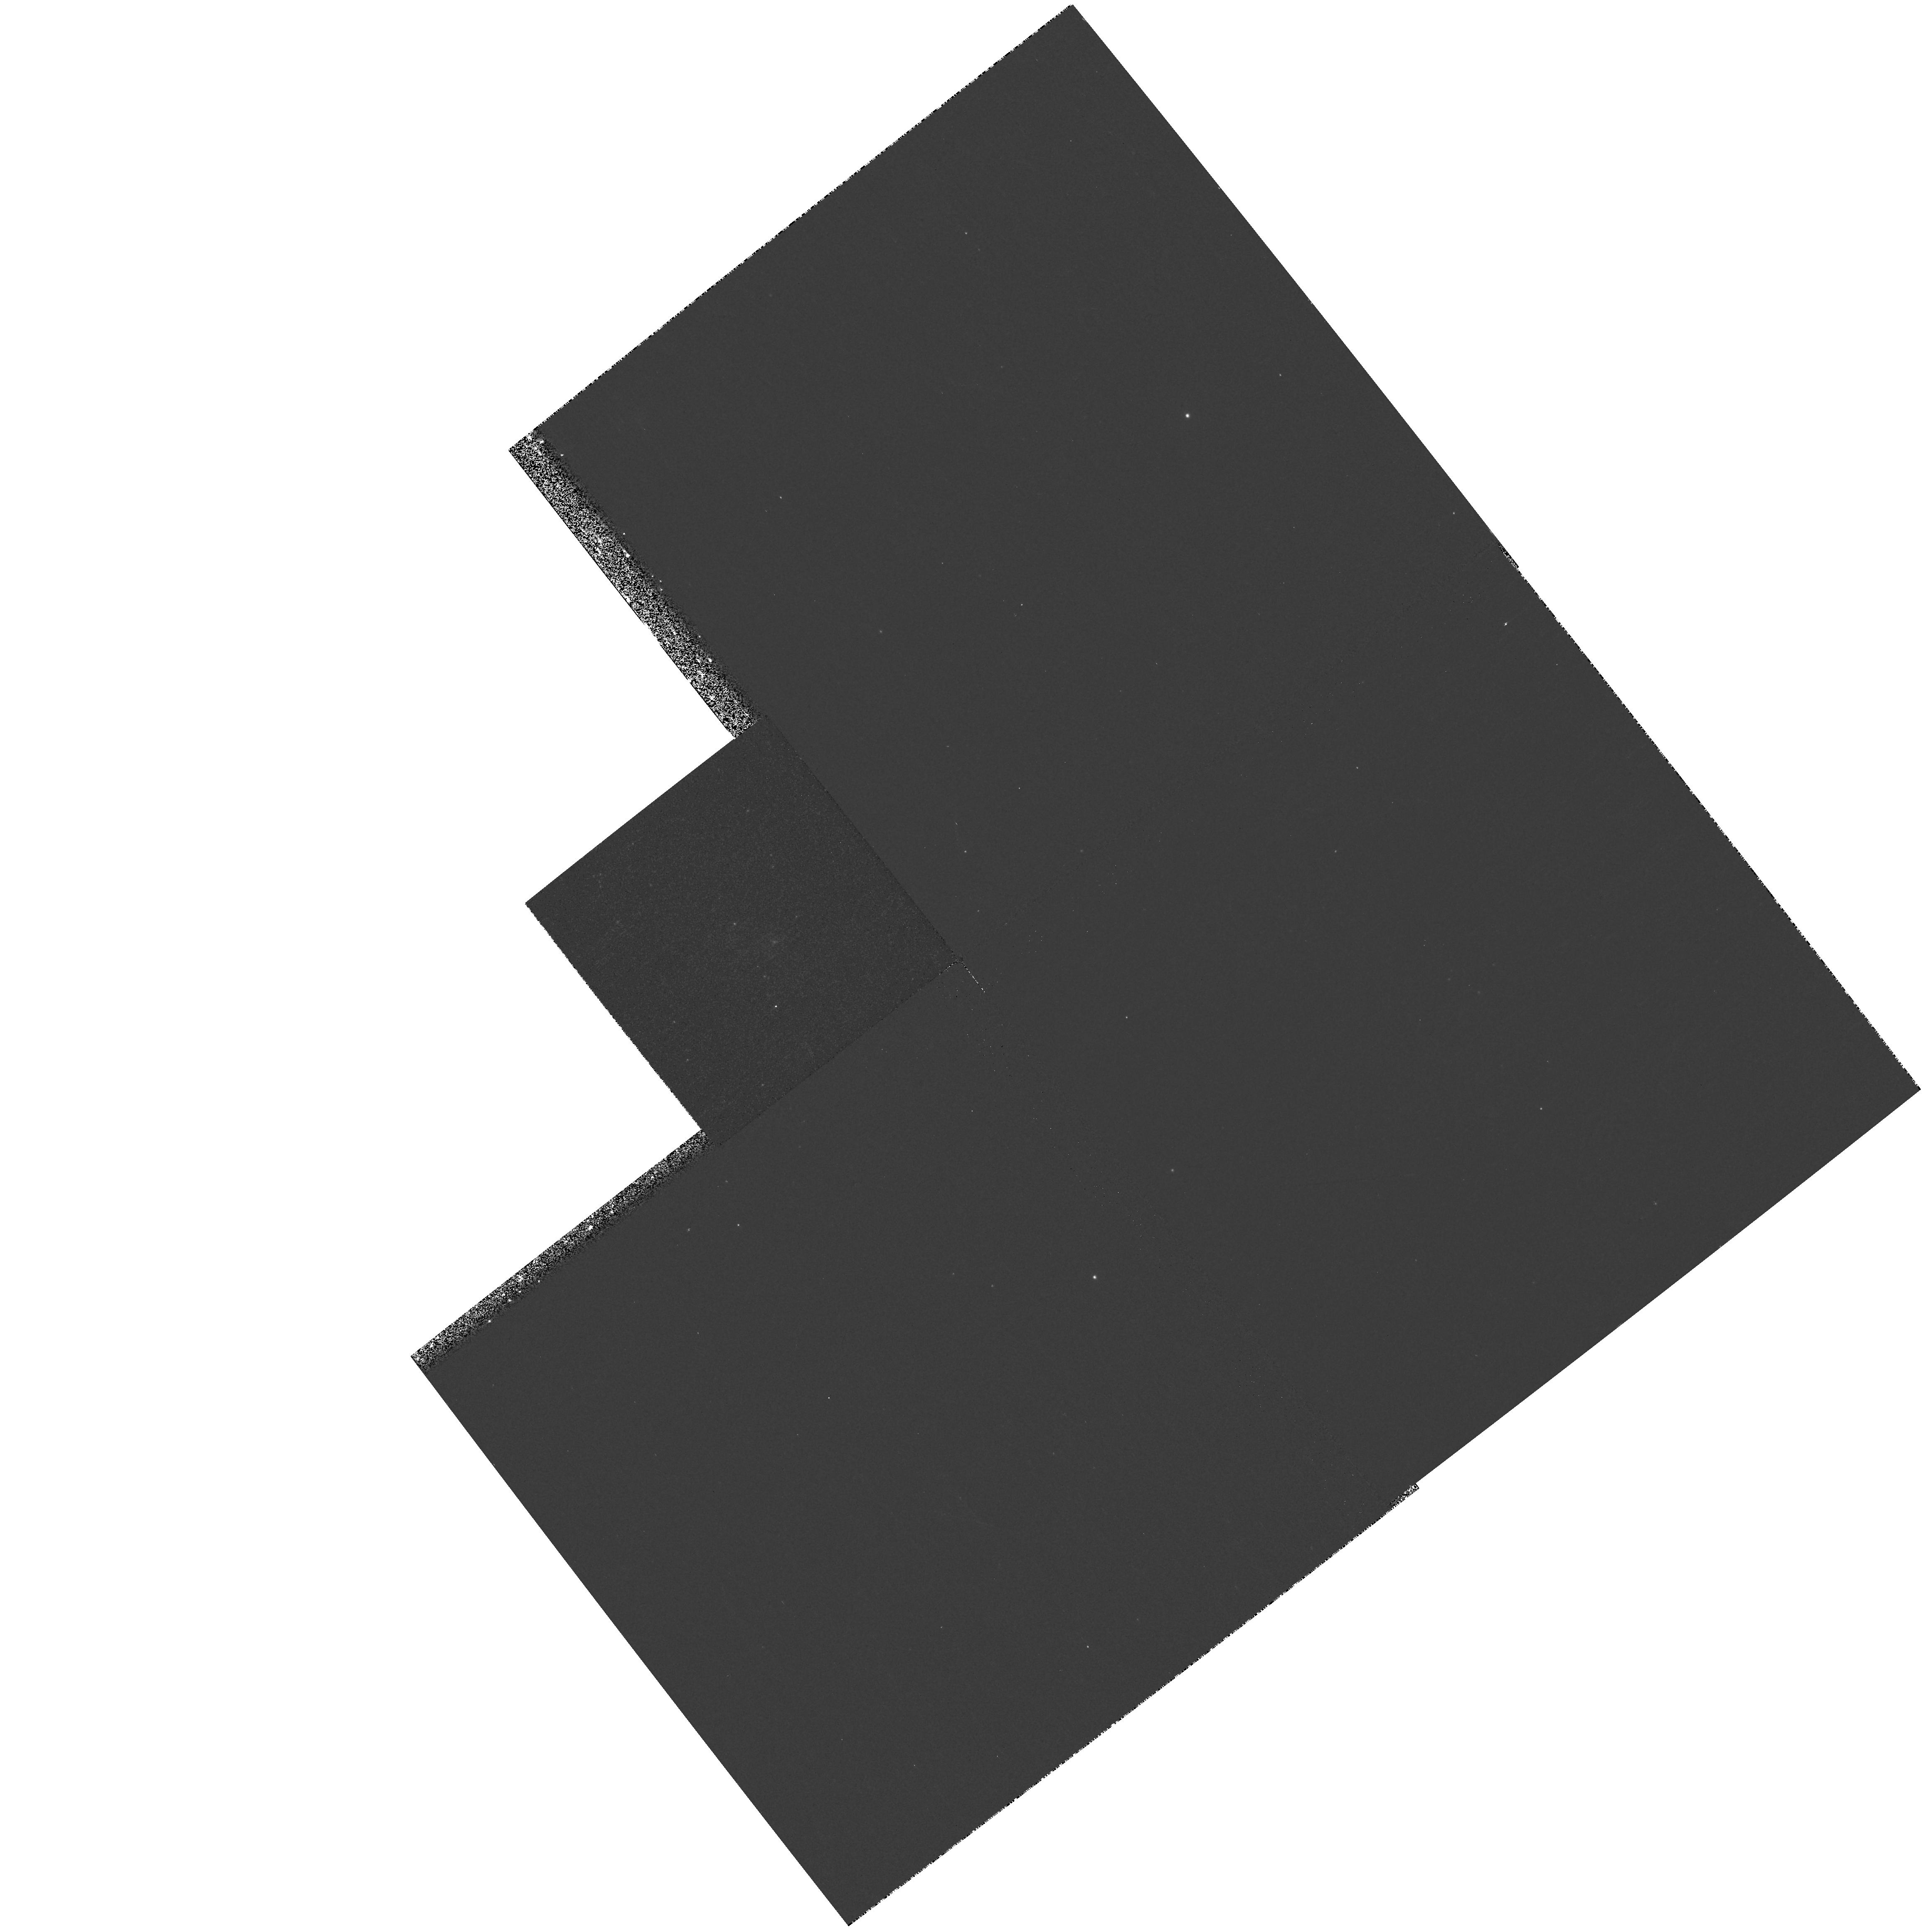
Target: NGC2363-V1. Instrument: WFPC2/PC. Filter: F1042M. Exposure: 13 min. Observation ID: hst_8781_04_wfpc2_pc_f1042m_u63u04

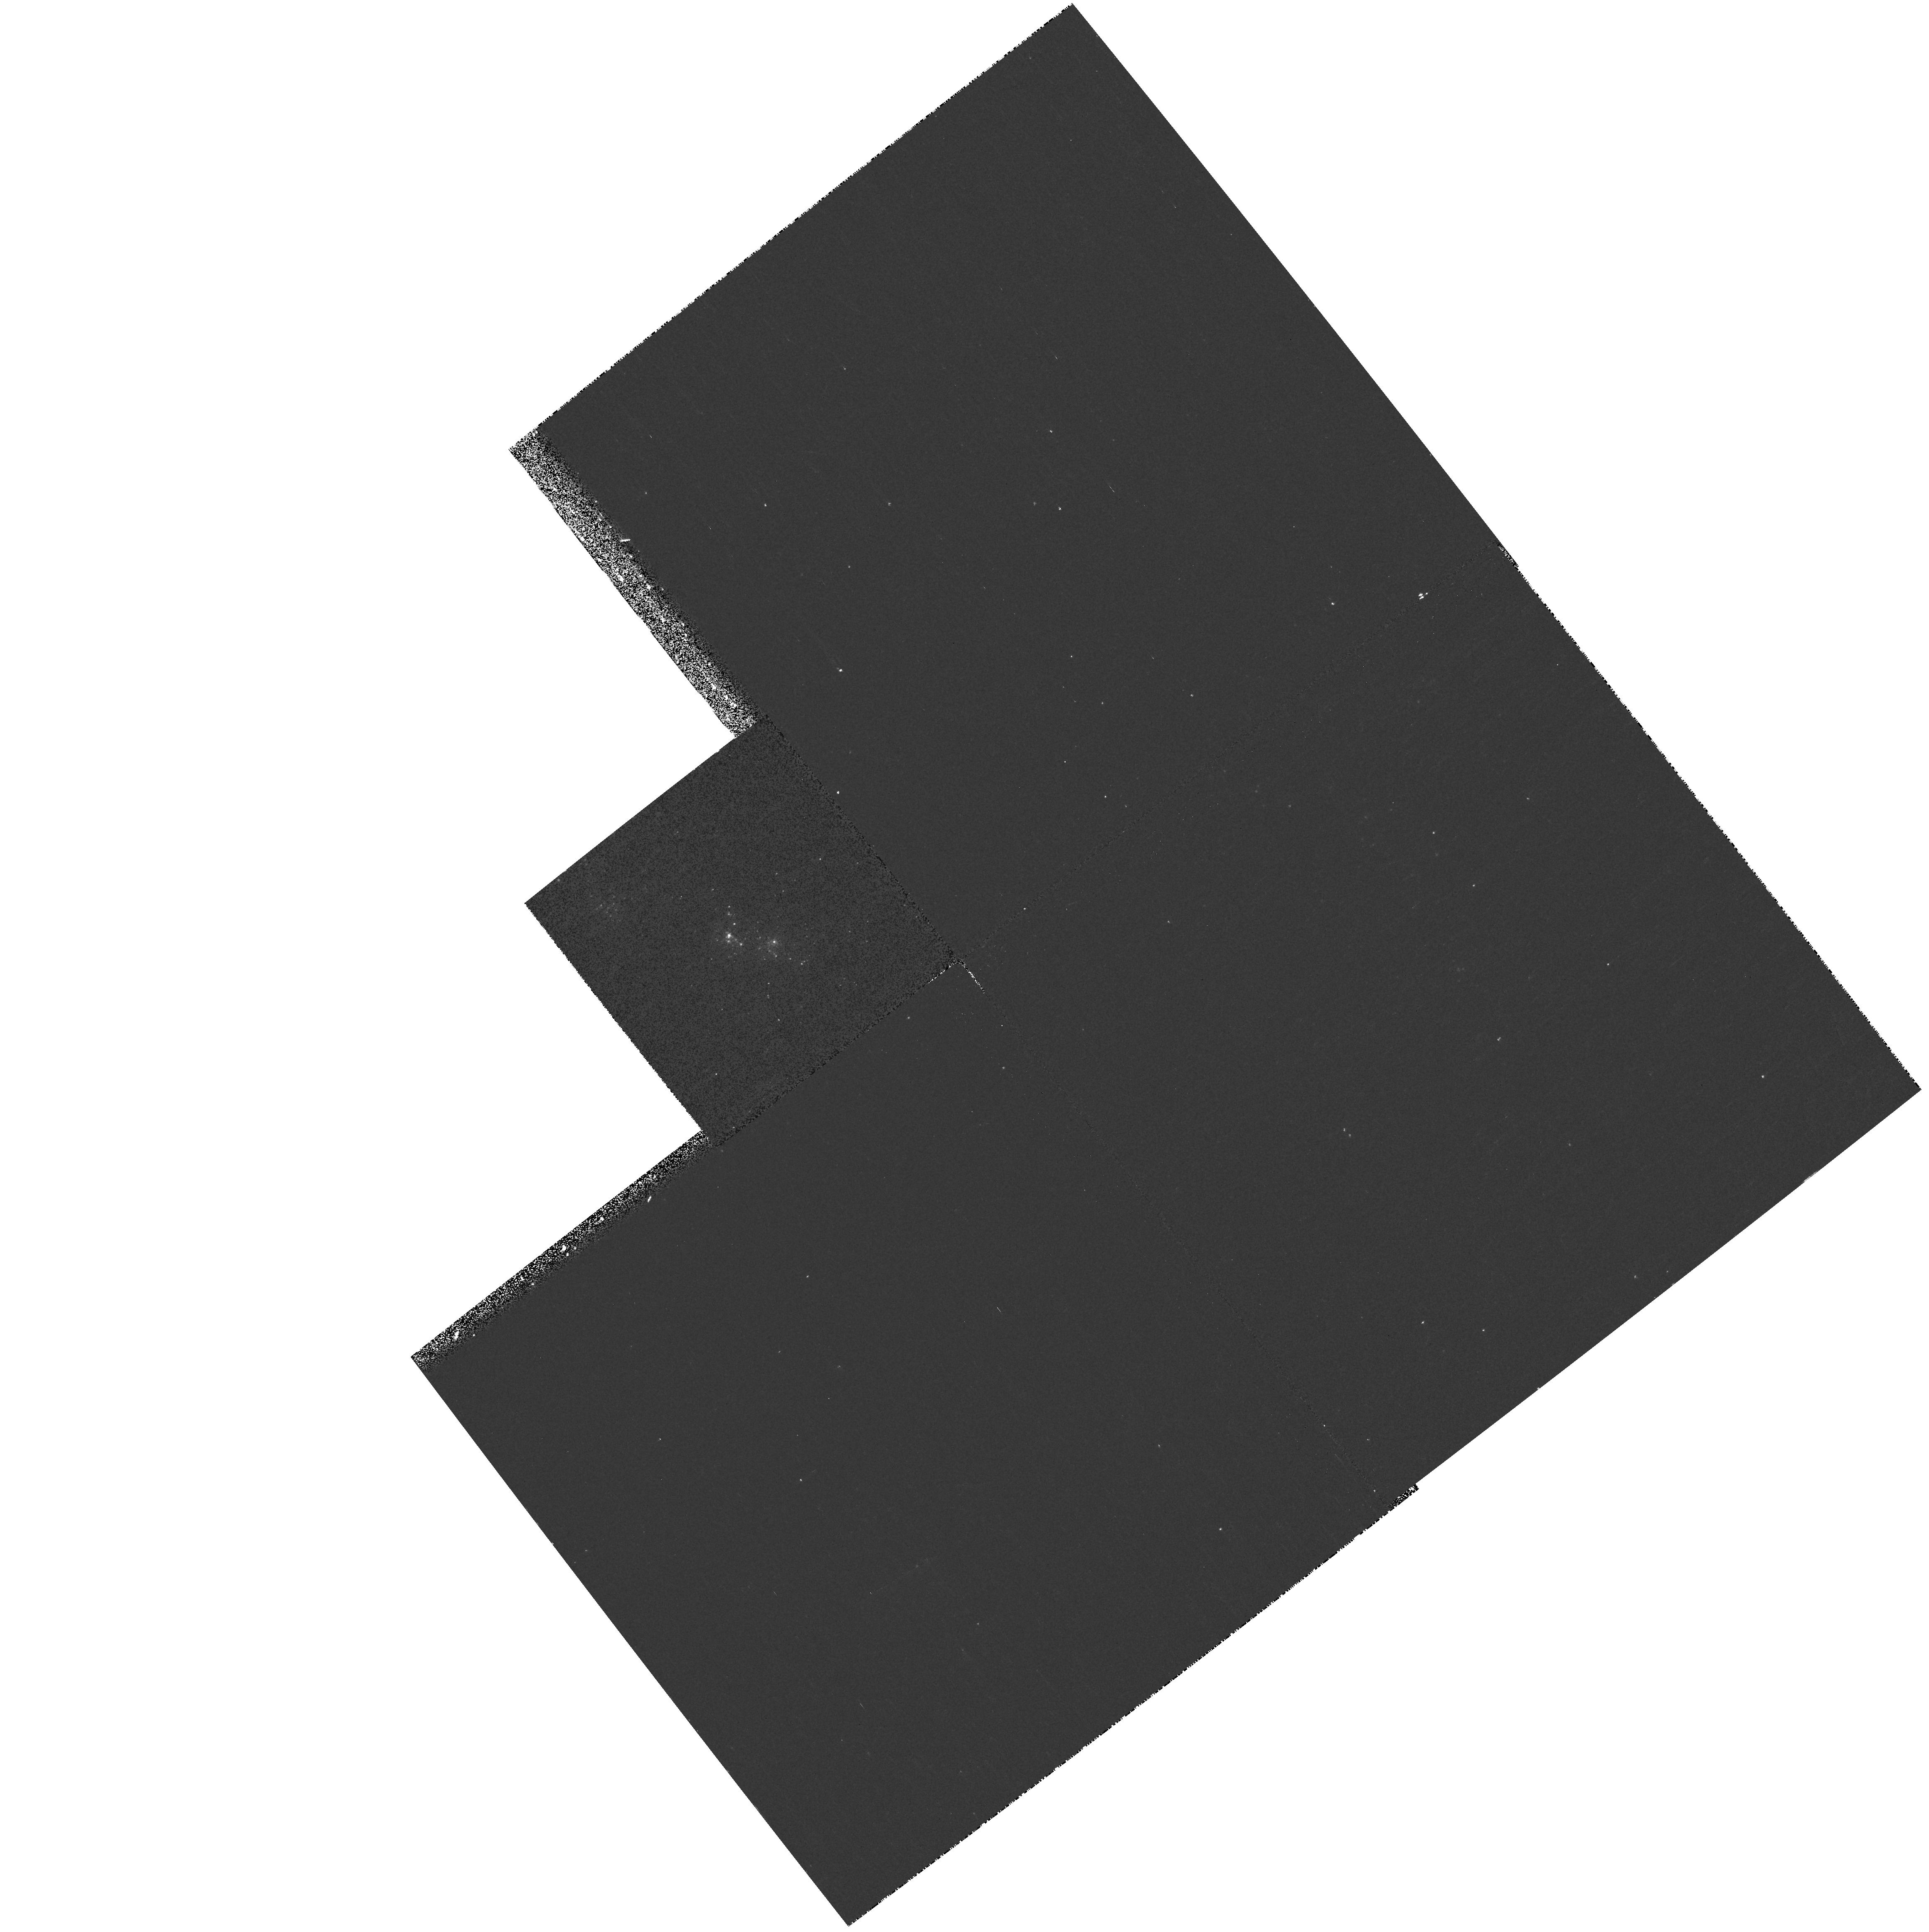
Target: NGC2363-V1. Instrument: WFPC2/PC. Filter: F170W. Exposure: 13 min. Observation ID: hst_8781_04_wfpc2_pc_f170w_u63u04

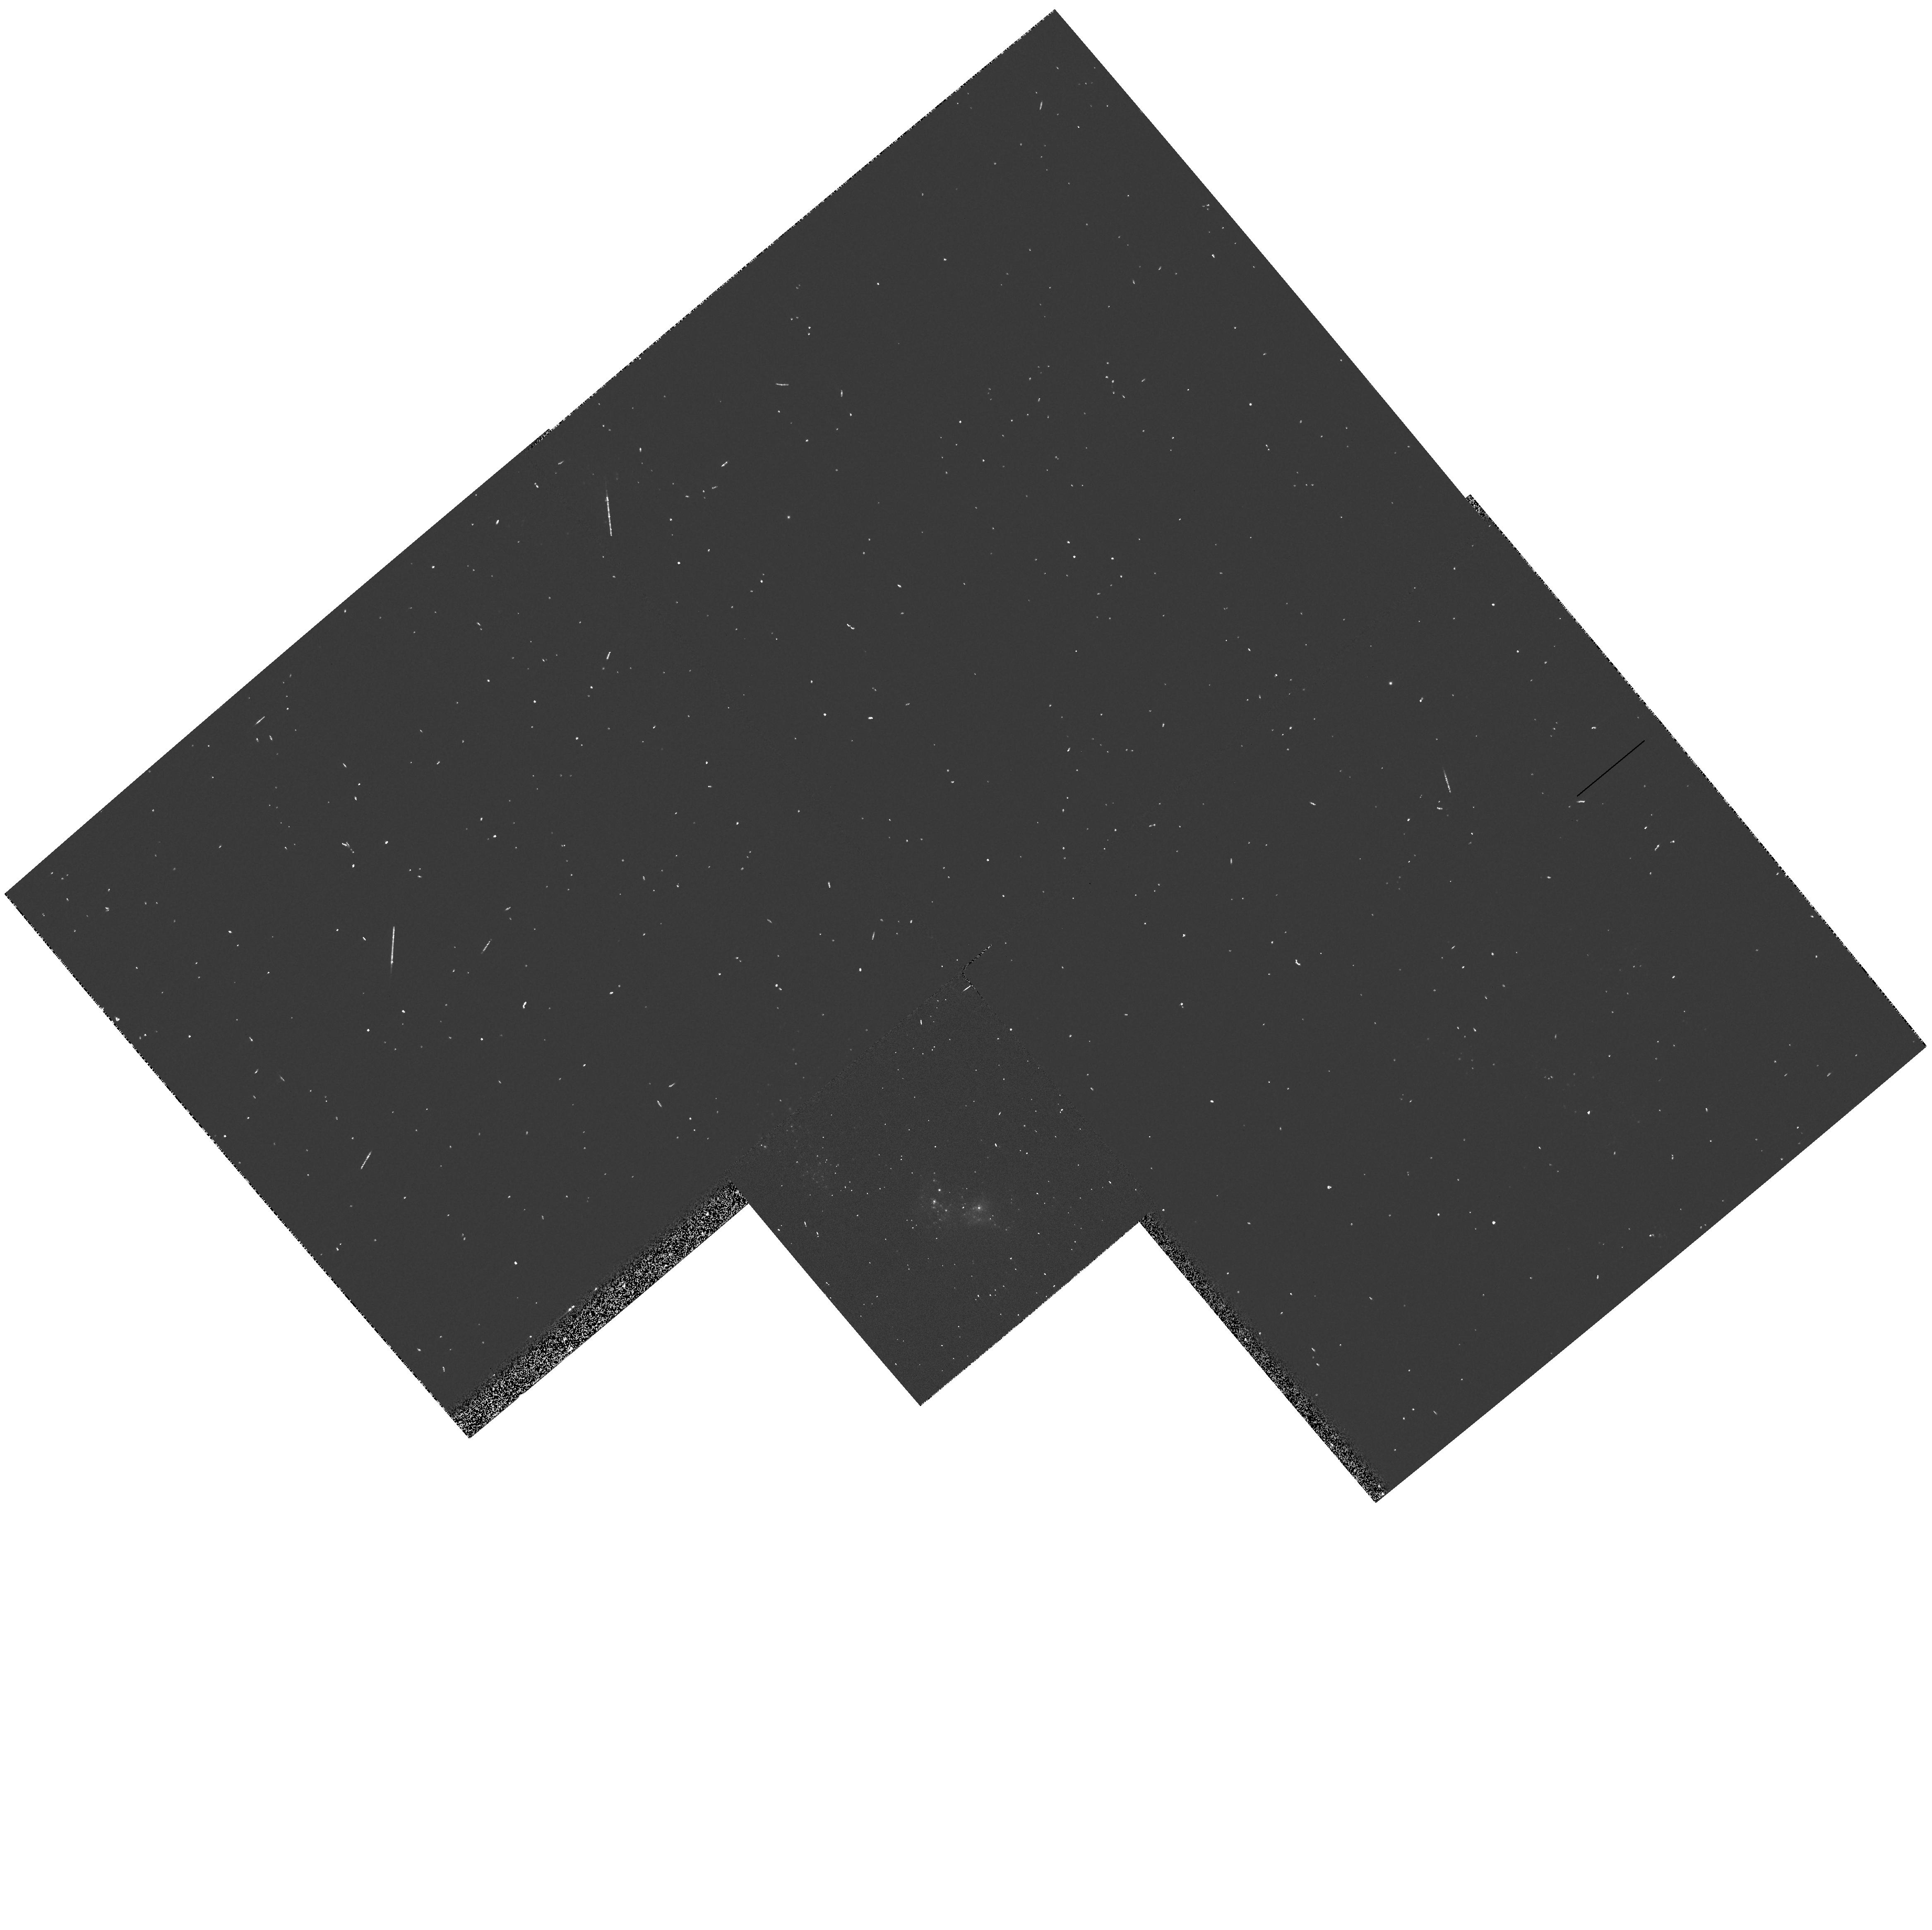
Target: NGC2363-V1. Instrument: WFPC2/PC. Filter: F336W. Exposure: 2 min. Observation ID: hst_8781_03_wfpc2_pc_f336w_u63u03

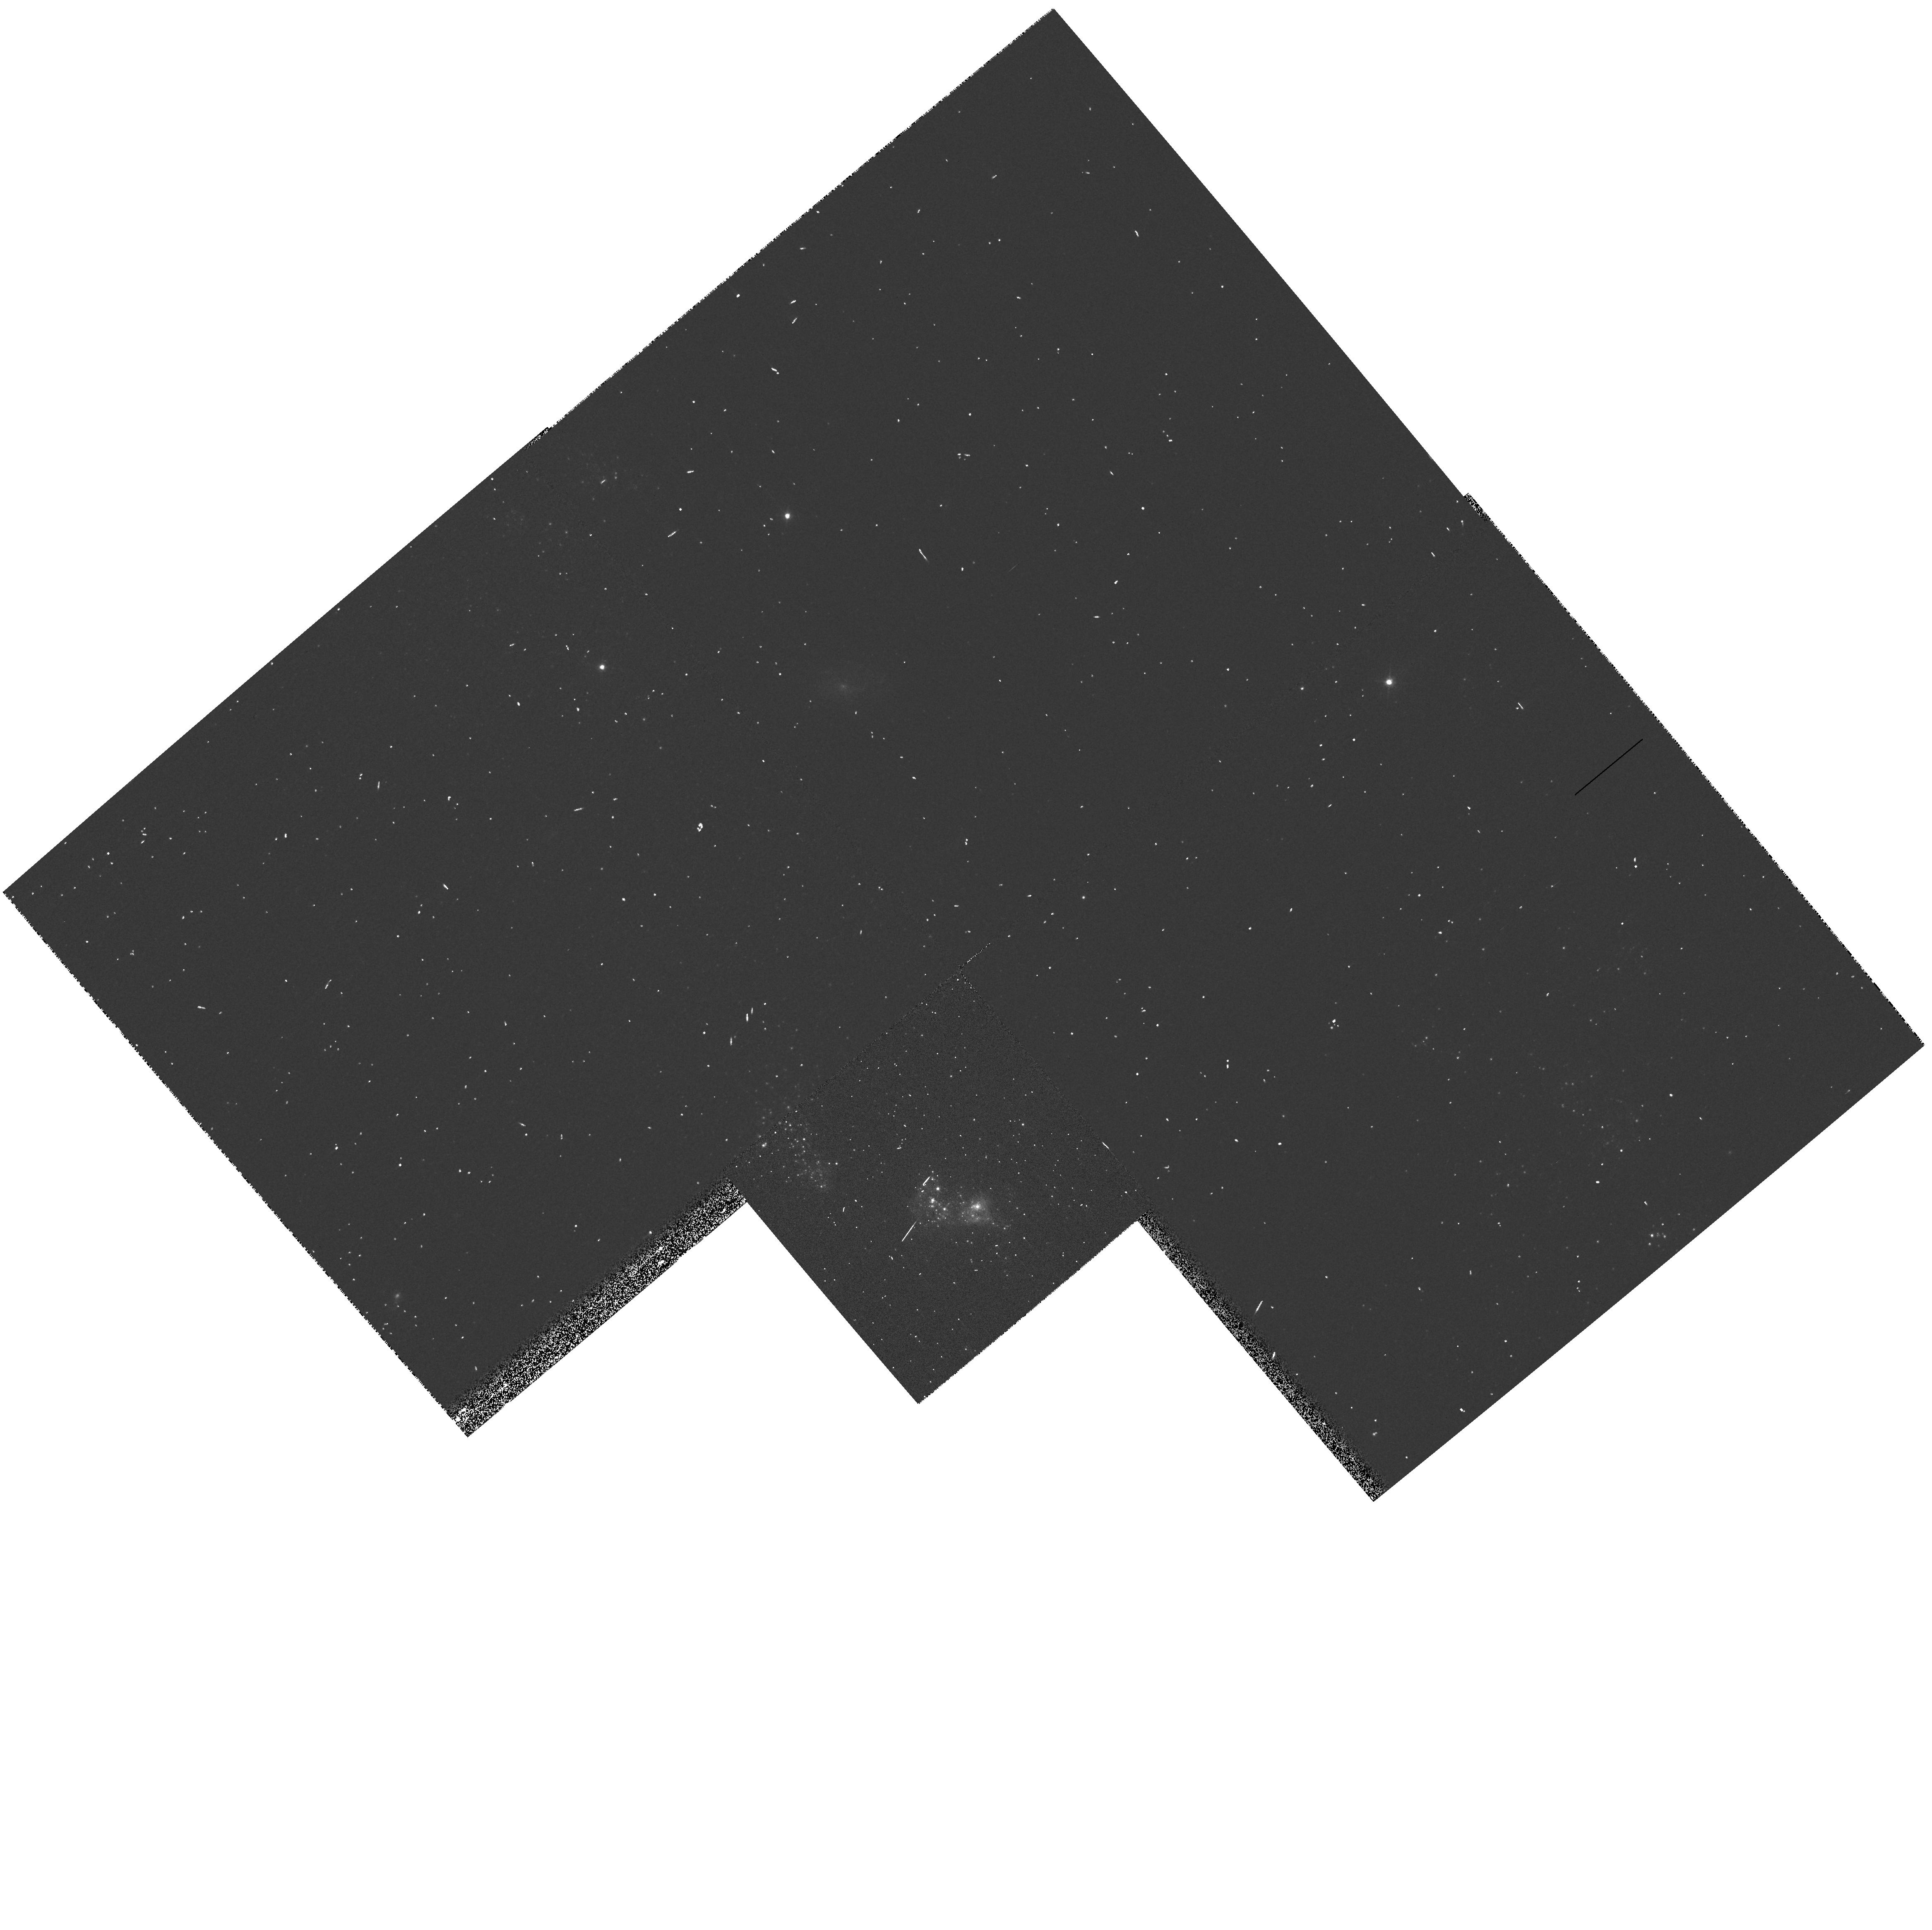
Target: NGC2363-V1. Instrument: WFPC2/PC. Filter: F547M. Exposure: 2 min. Observation ID: hst_8781_03_wfpc2_pc_f547m_u63u03

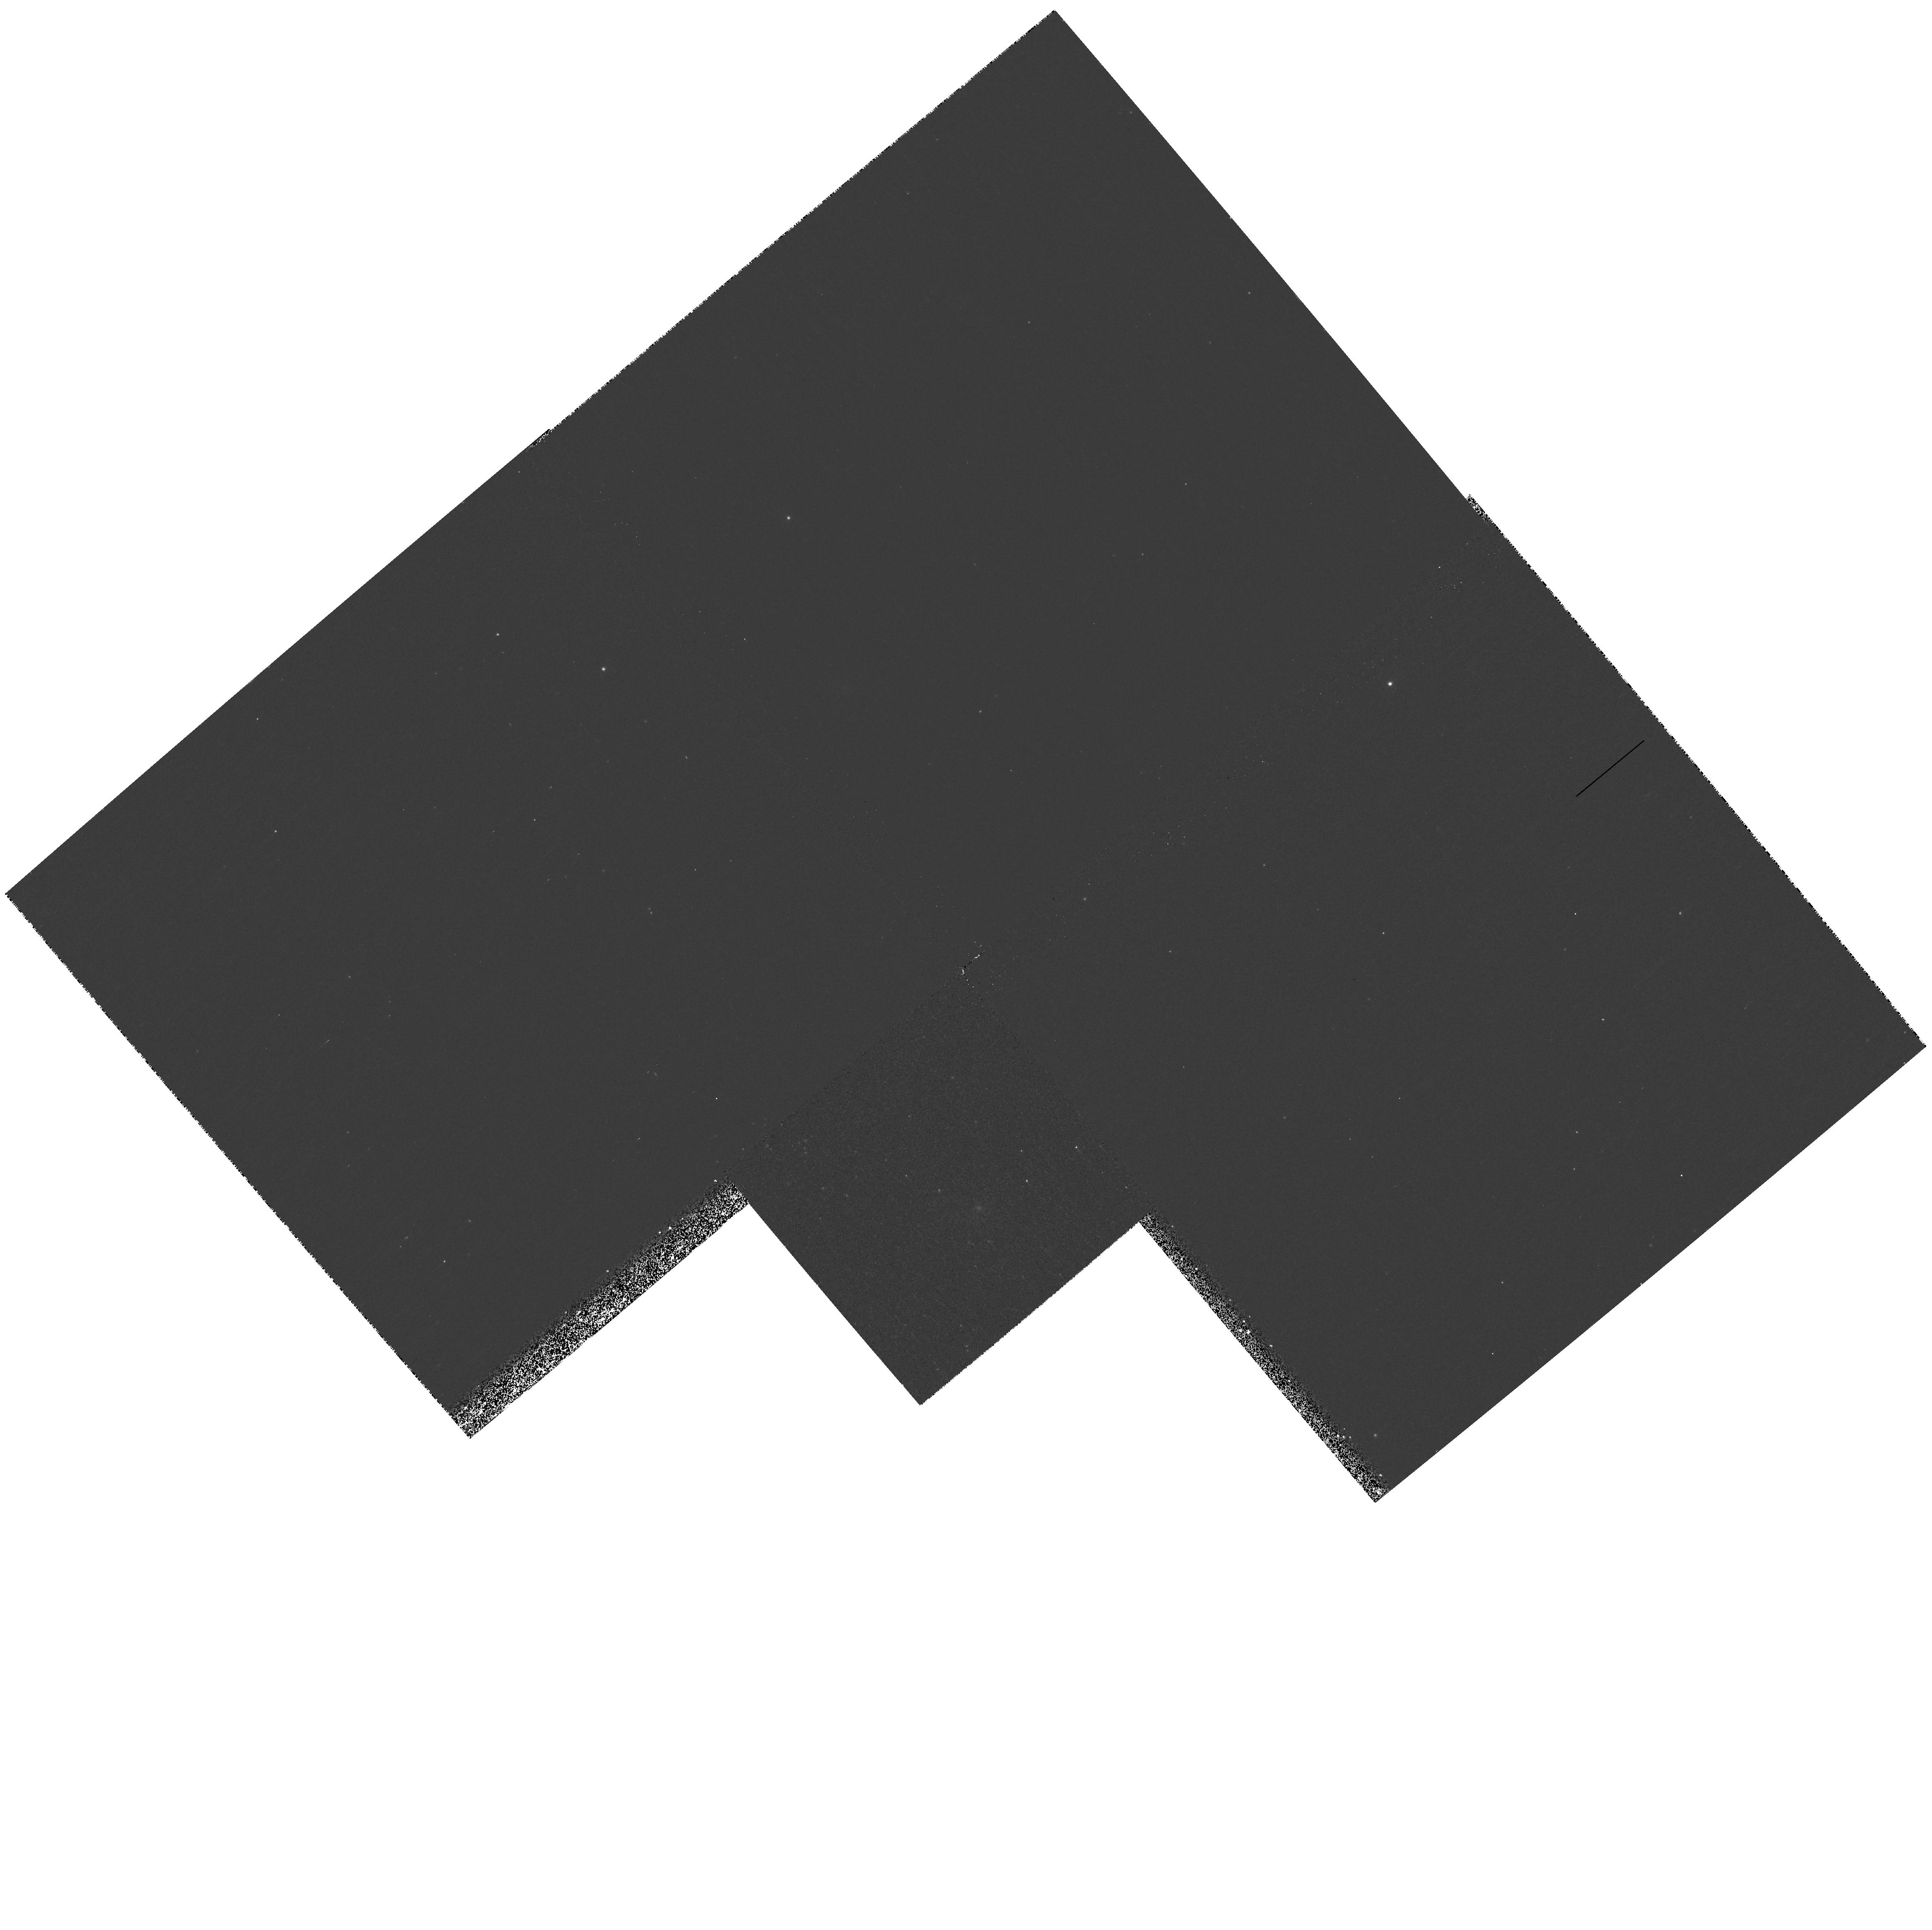
Target: NGC2363-V1. Instrument: WFPC2/PC. Filter: F1042M. Exposure: 13 min. Observation ID: hst_8781_03_wfpc2_pc_f1042m_u63u03

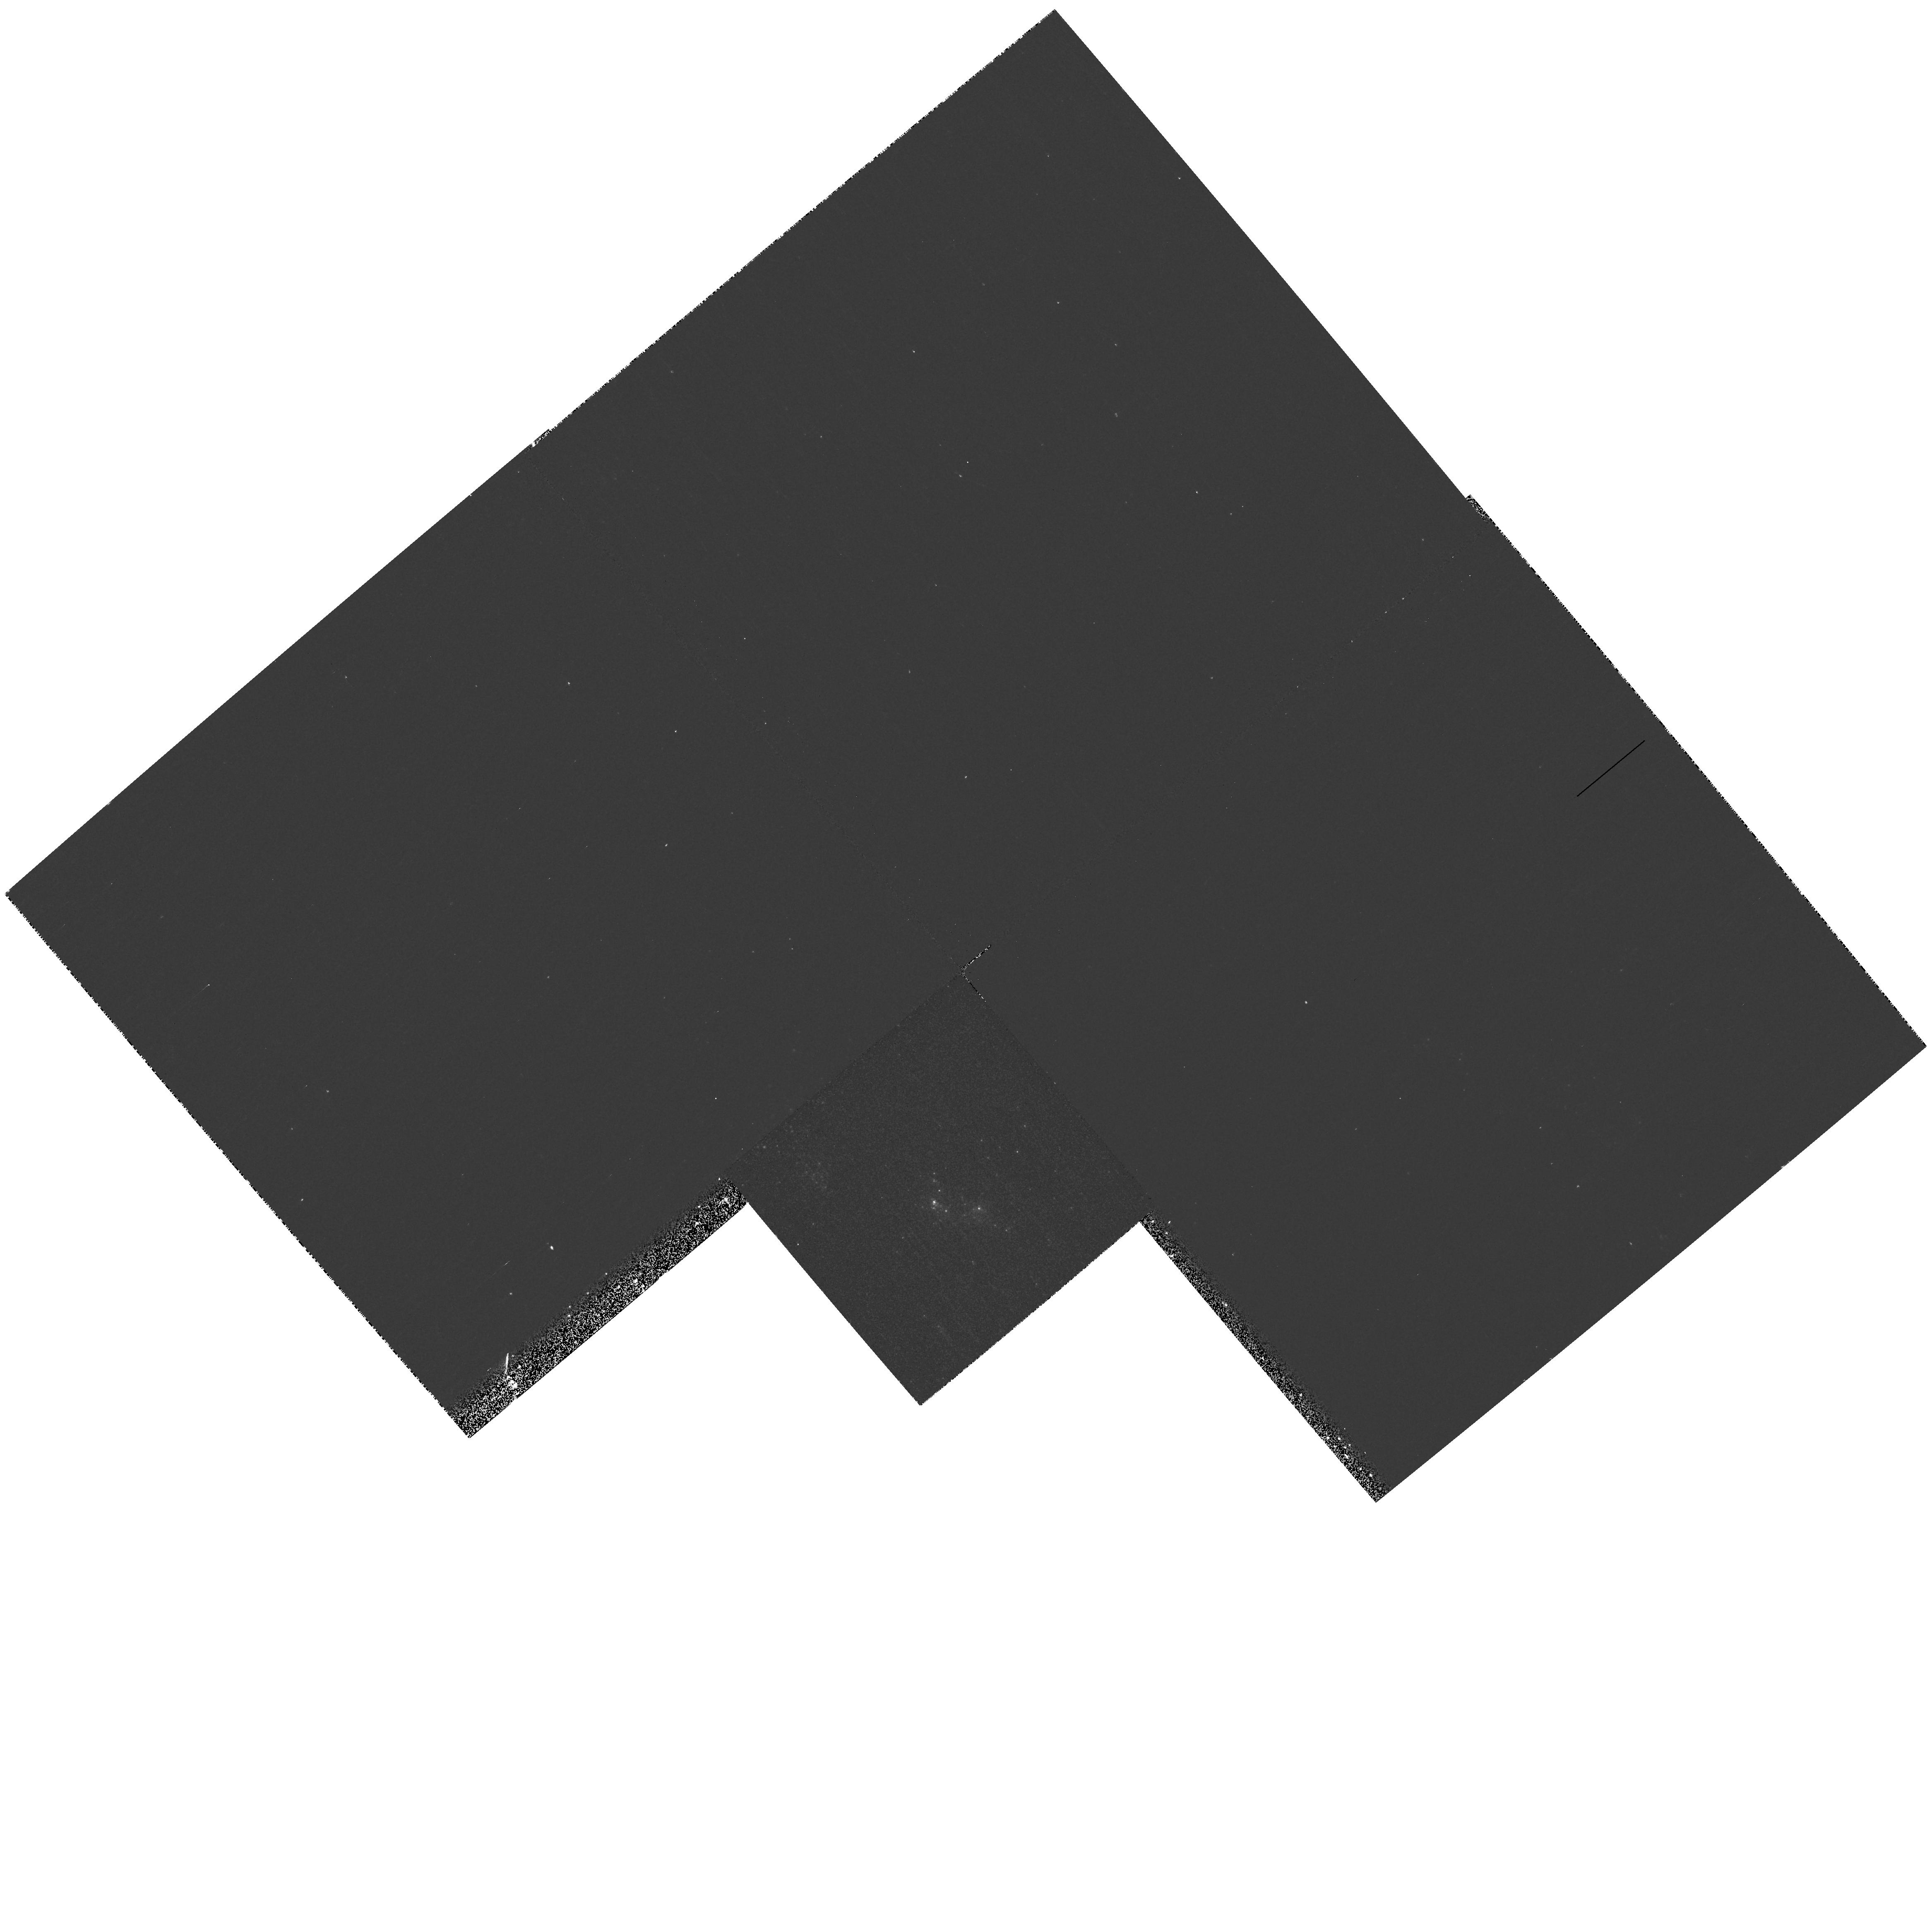
Target: NGC2363-V1. Instrument: WFPC2/PC. Filter: F170W. Exposure: 13 min. Observation ID: hst_8781_03_wfpc2_pc_f170w_u63u03

NGC 2363 V1: a rare case of major LBV eruption (PI: Drissen, Laurent)

In 1996 January, HST/WFPC2 images revealed the presence of a new bright, blue star in the extragalactic giant H II region NGC 2363. We have shown that this star is a Luminous Blue variable (LBV) undergoing a major outburst. Only a handful of major LBV eruptions have been observed, including those of P Cygni in the 17^th century and Eta Carina between 1840 and 1860. We therefore propose to follow in detail the spectrophotometric evolution of NGC2363-V1 until the end of its major eruption. WFPC2 and STIS observations in Cycles 7 and 8 yielded crucial information on the star's mass loss rate, temperature, luminosity and chemical composition. Cycle 9 observations will monitor variations of these parameters with time.